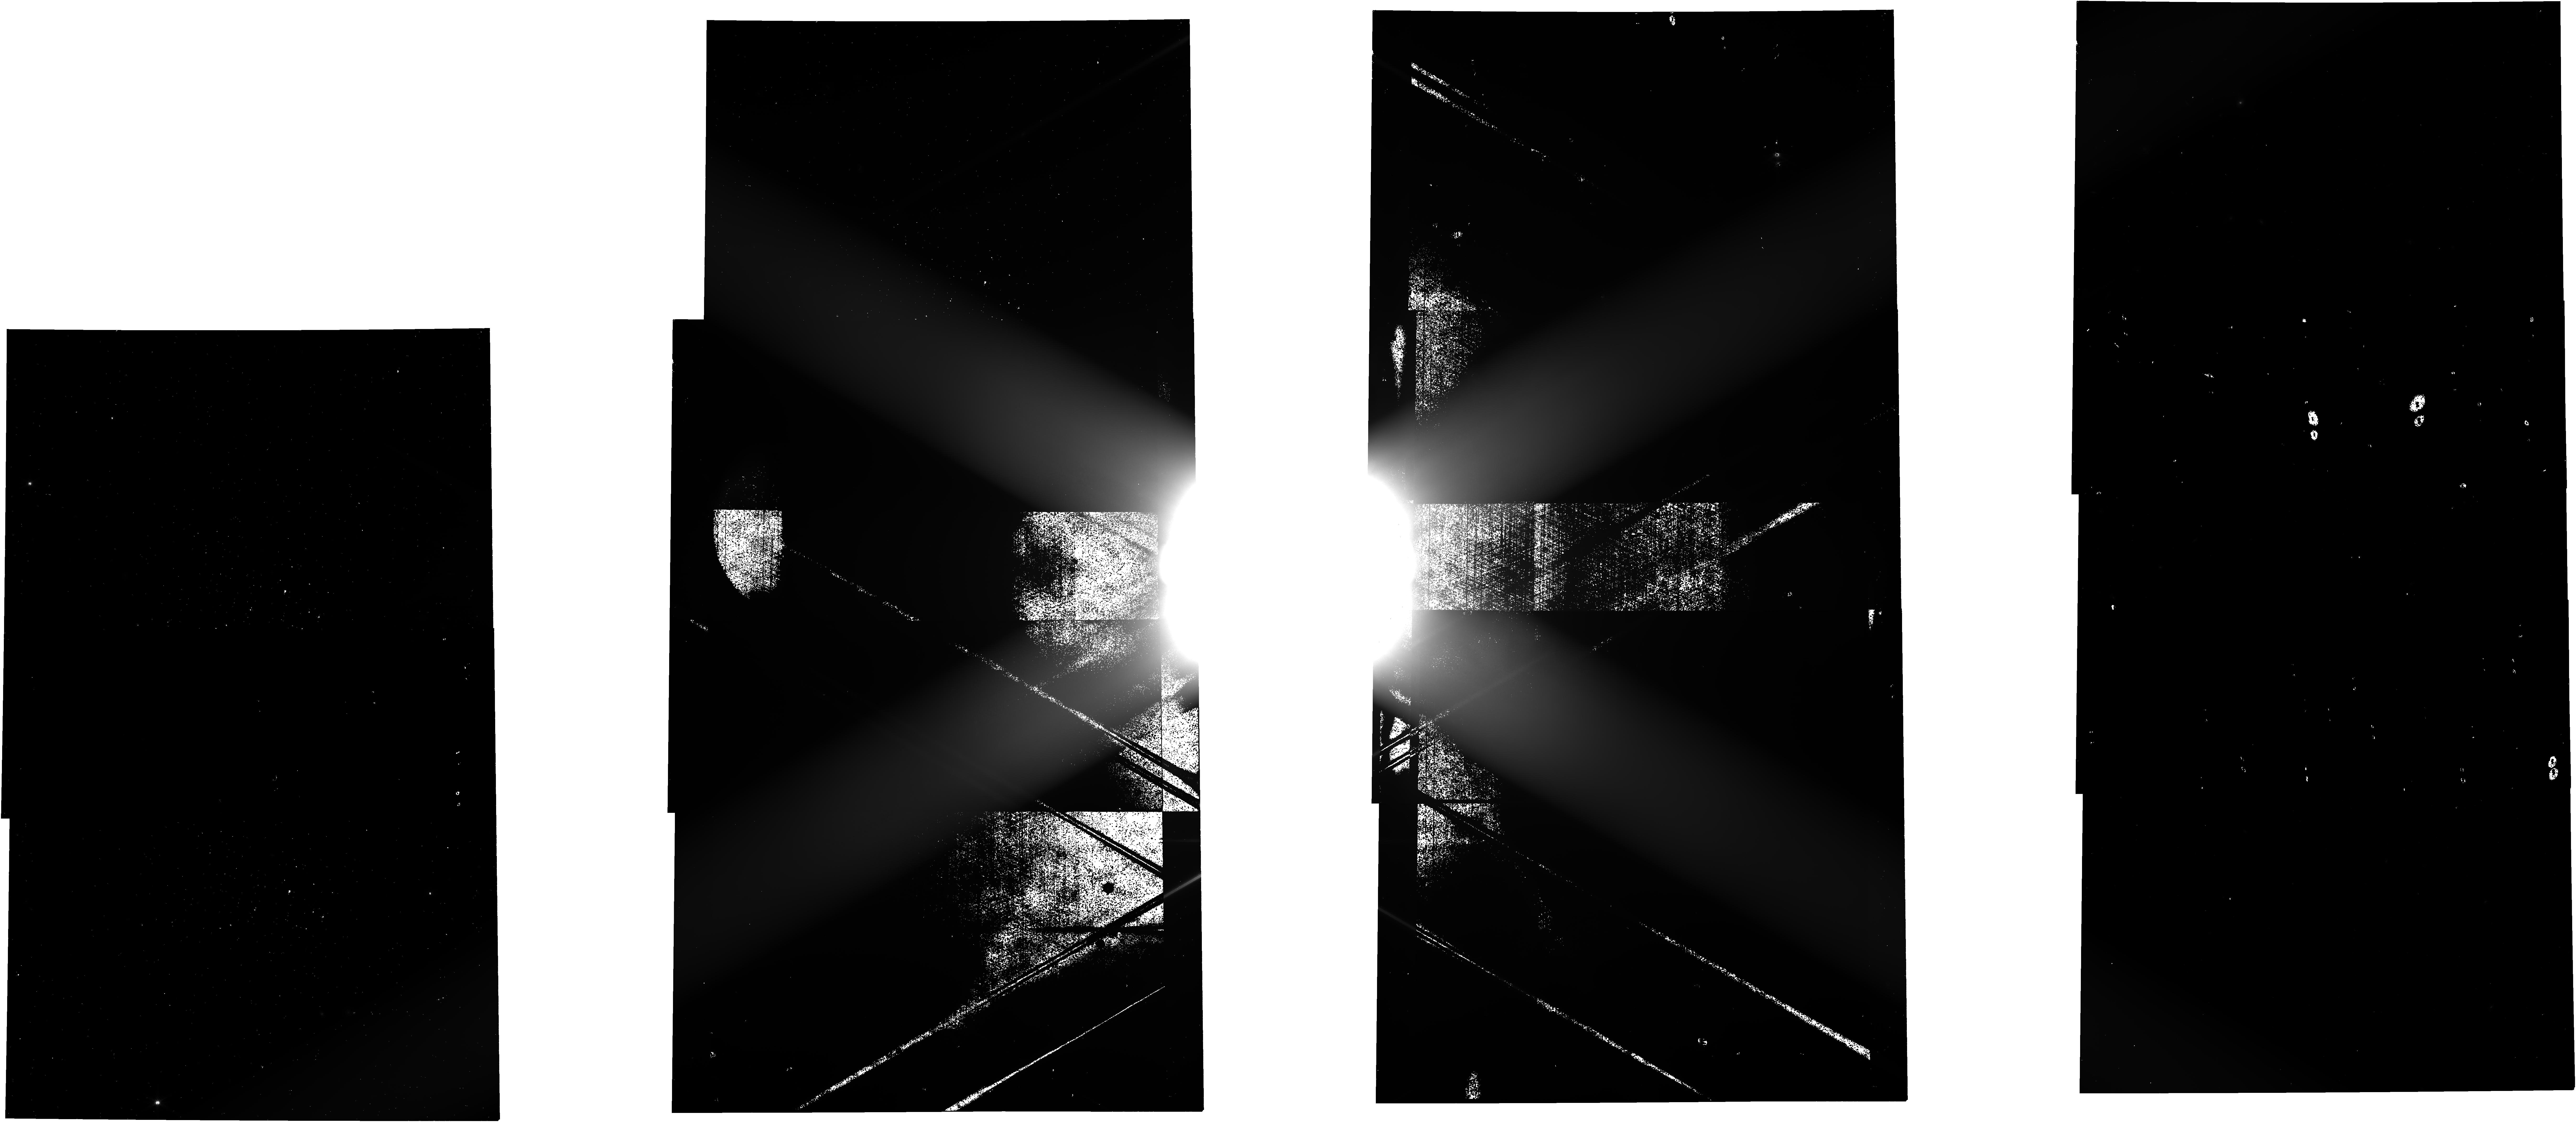
Target: JUPITER
Instrument: NIRCAM
Filter: F277W
Exposure: 26 min
Observation ID: jw01022-o009_t001_nircam_clear-f277w

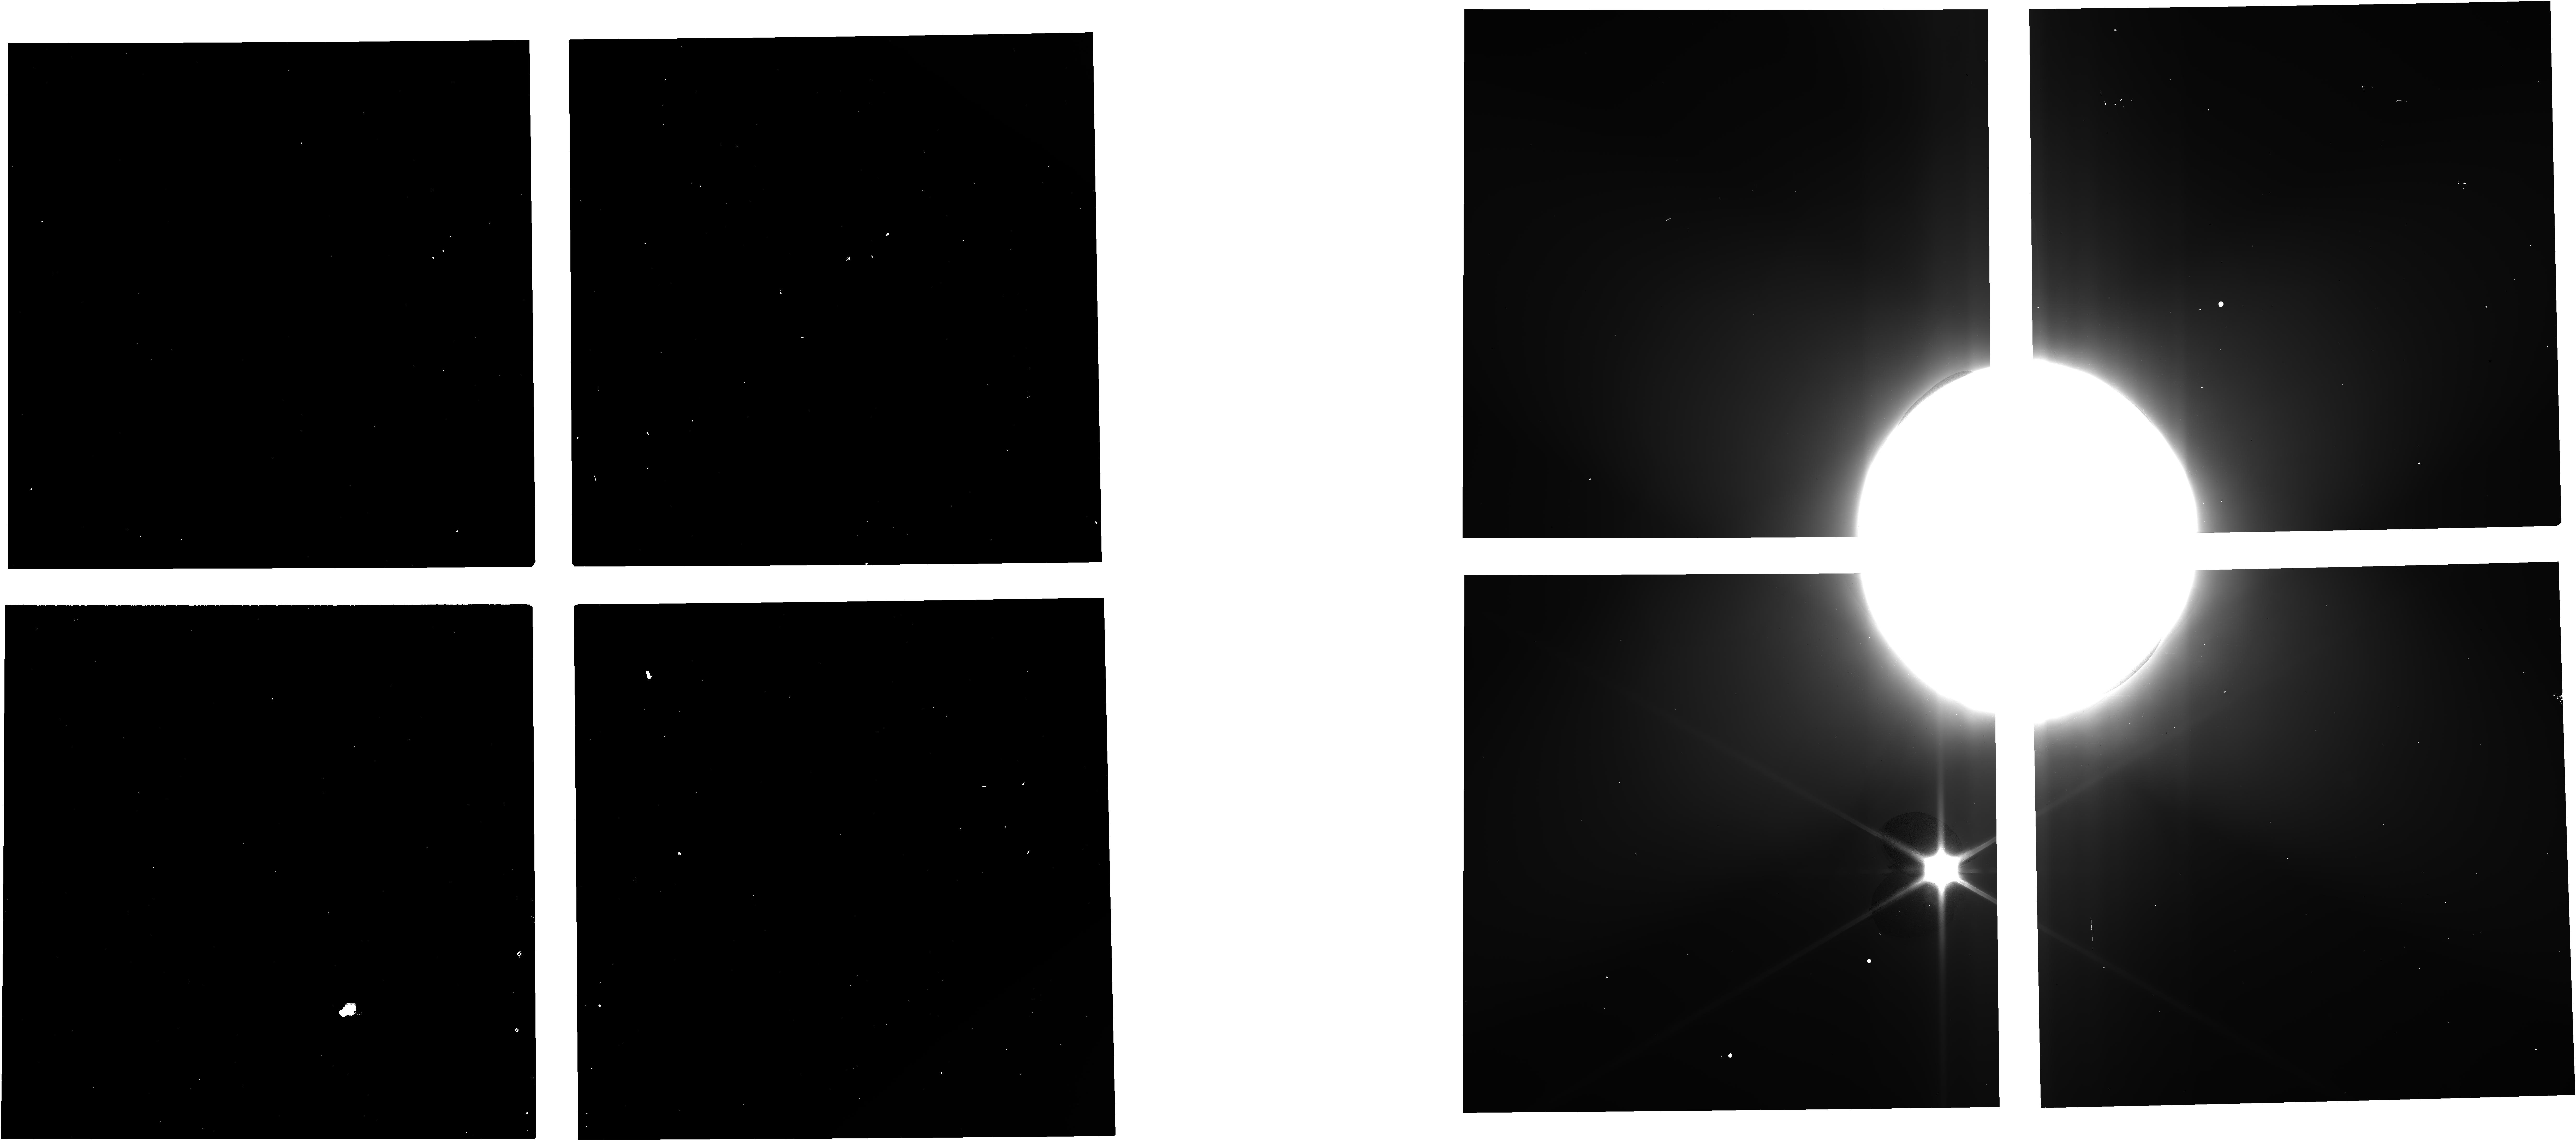
Target: JUPITER
Instrument: NIRCAM
Filter: F140M
Exposure: 3 min
Observation ID: jw01022-o011_t001_nircam_clear-f140m

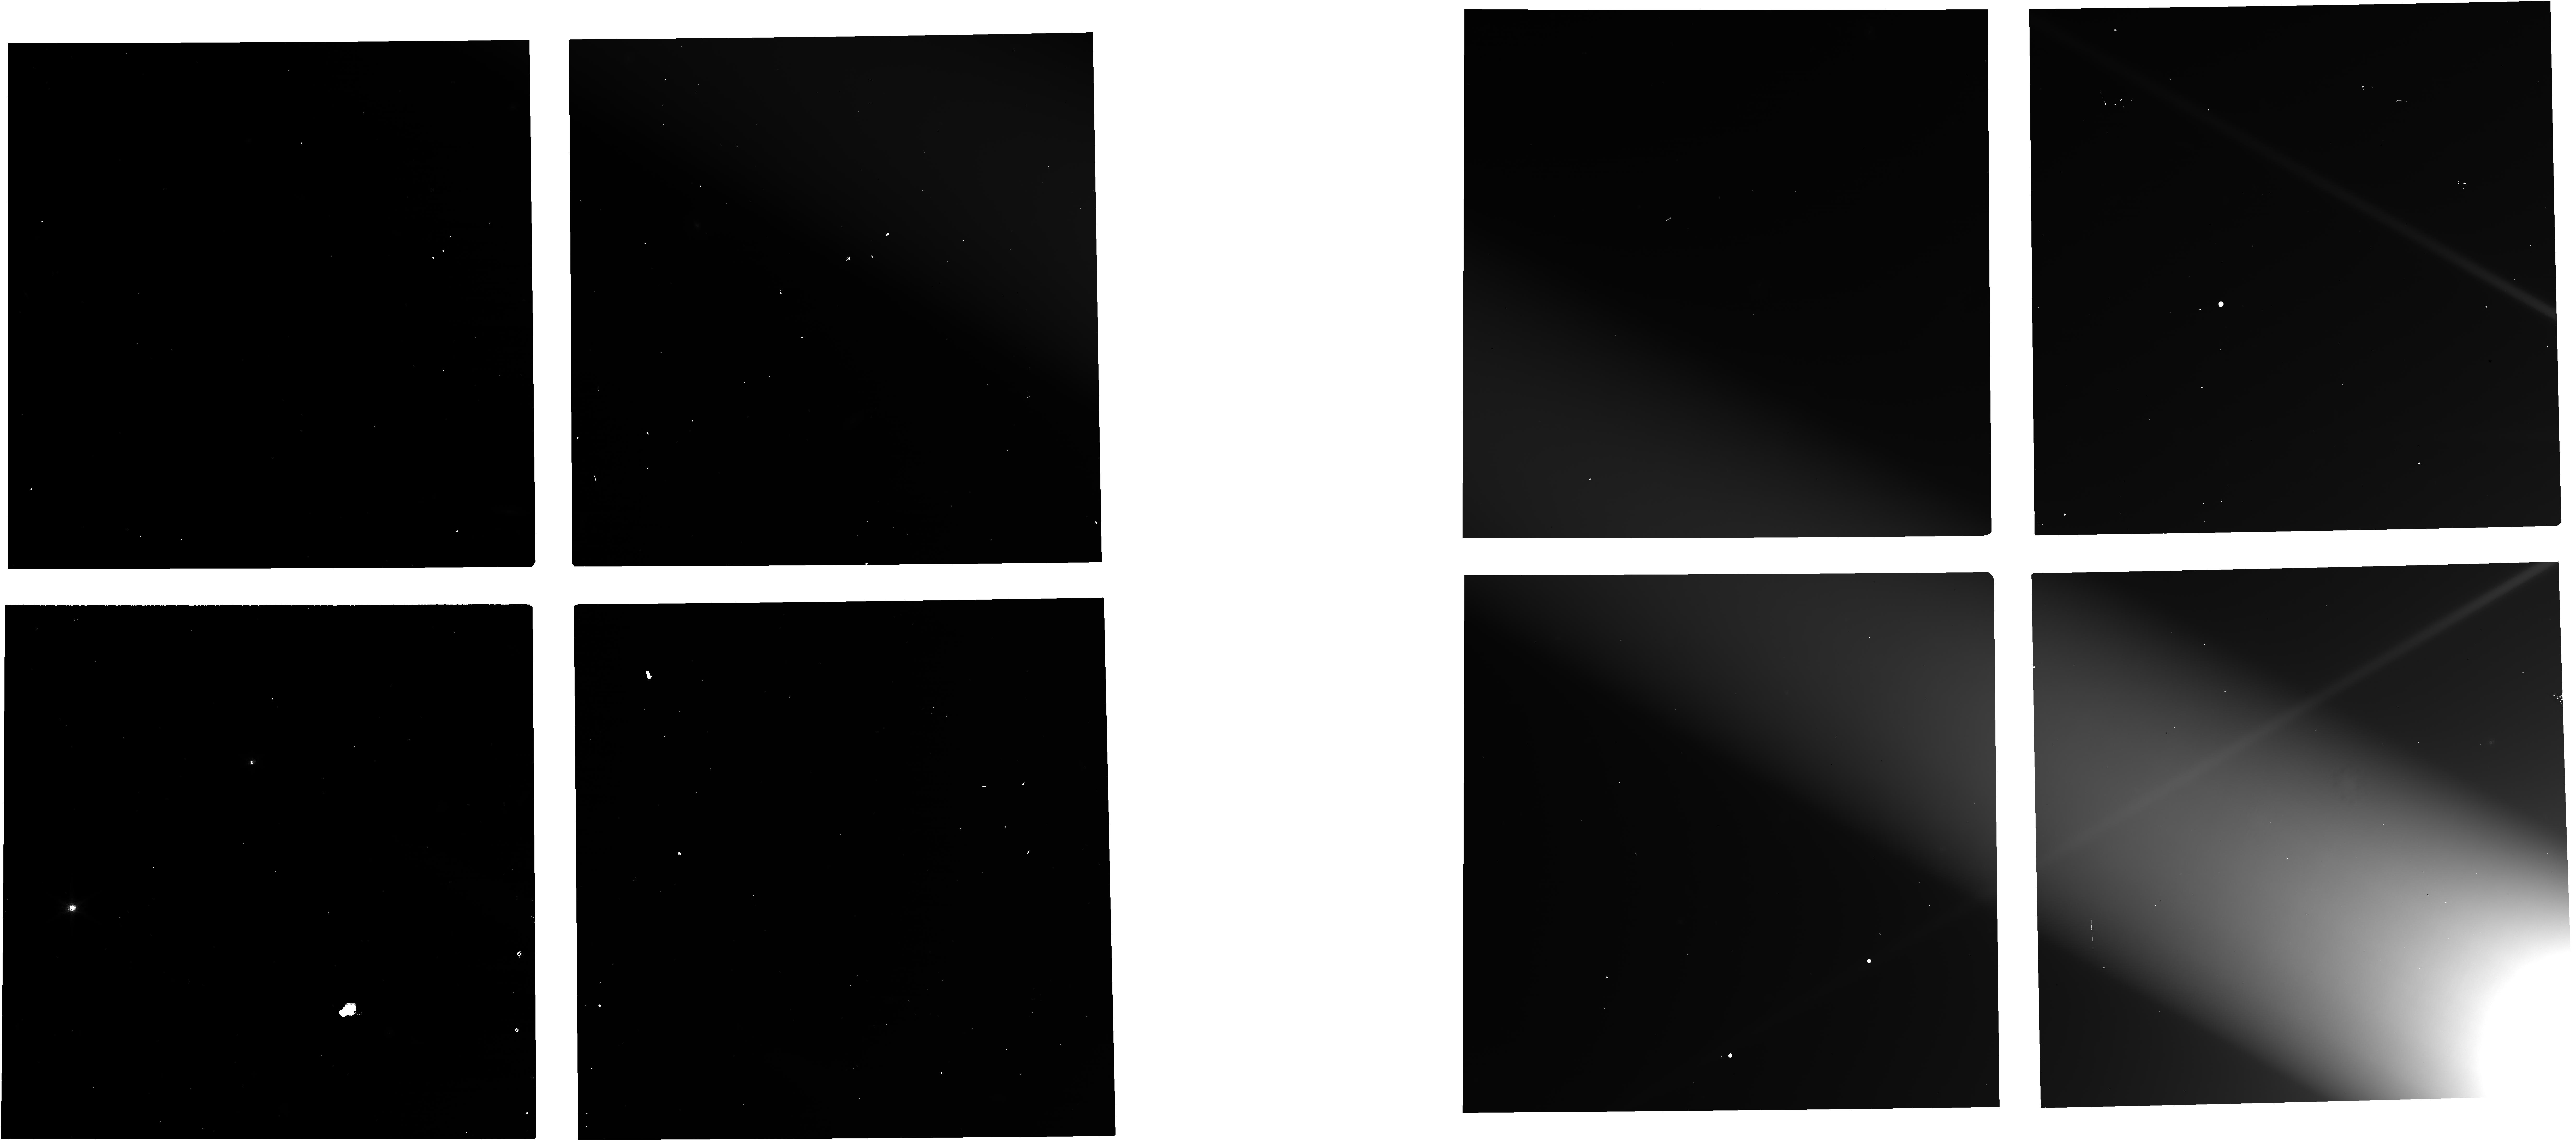
Target: JUPITER
Instrument: NIRCAM
Filter: F150W
Exposure: 3 min
Observation ID: jw01022-o099_t001_nircam_clear-f150w

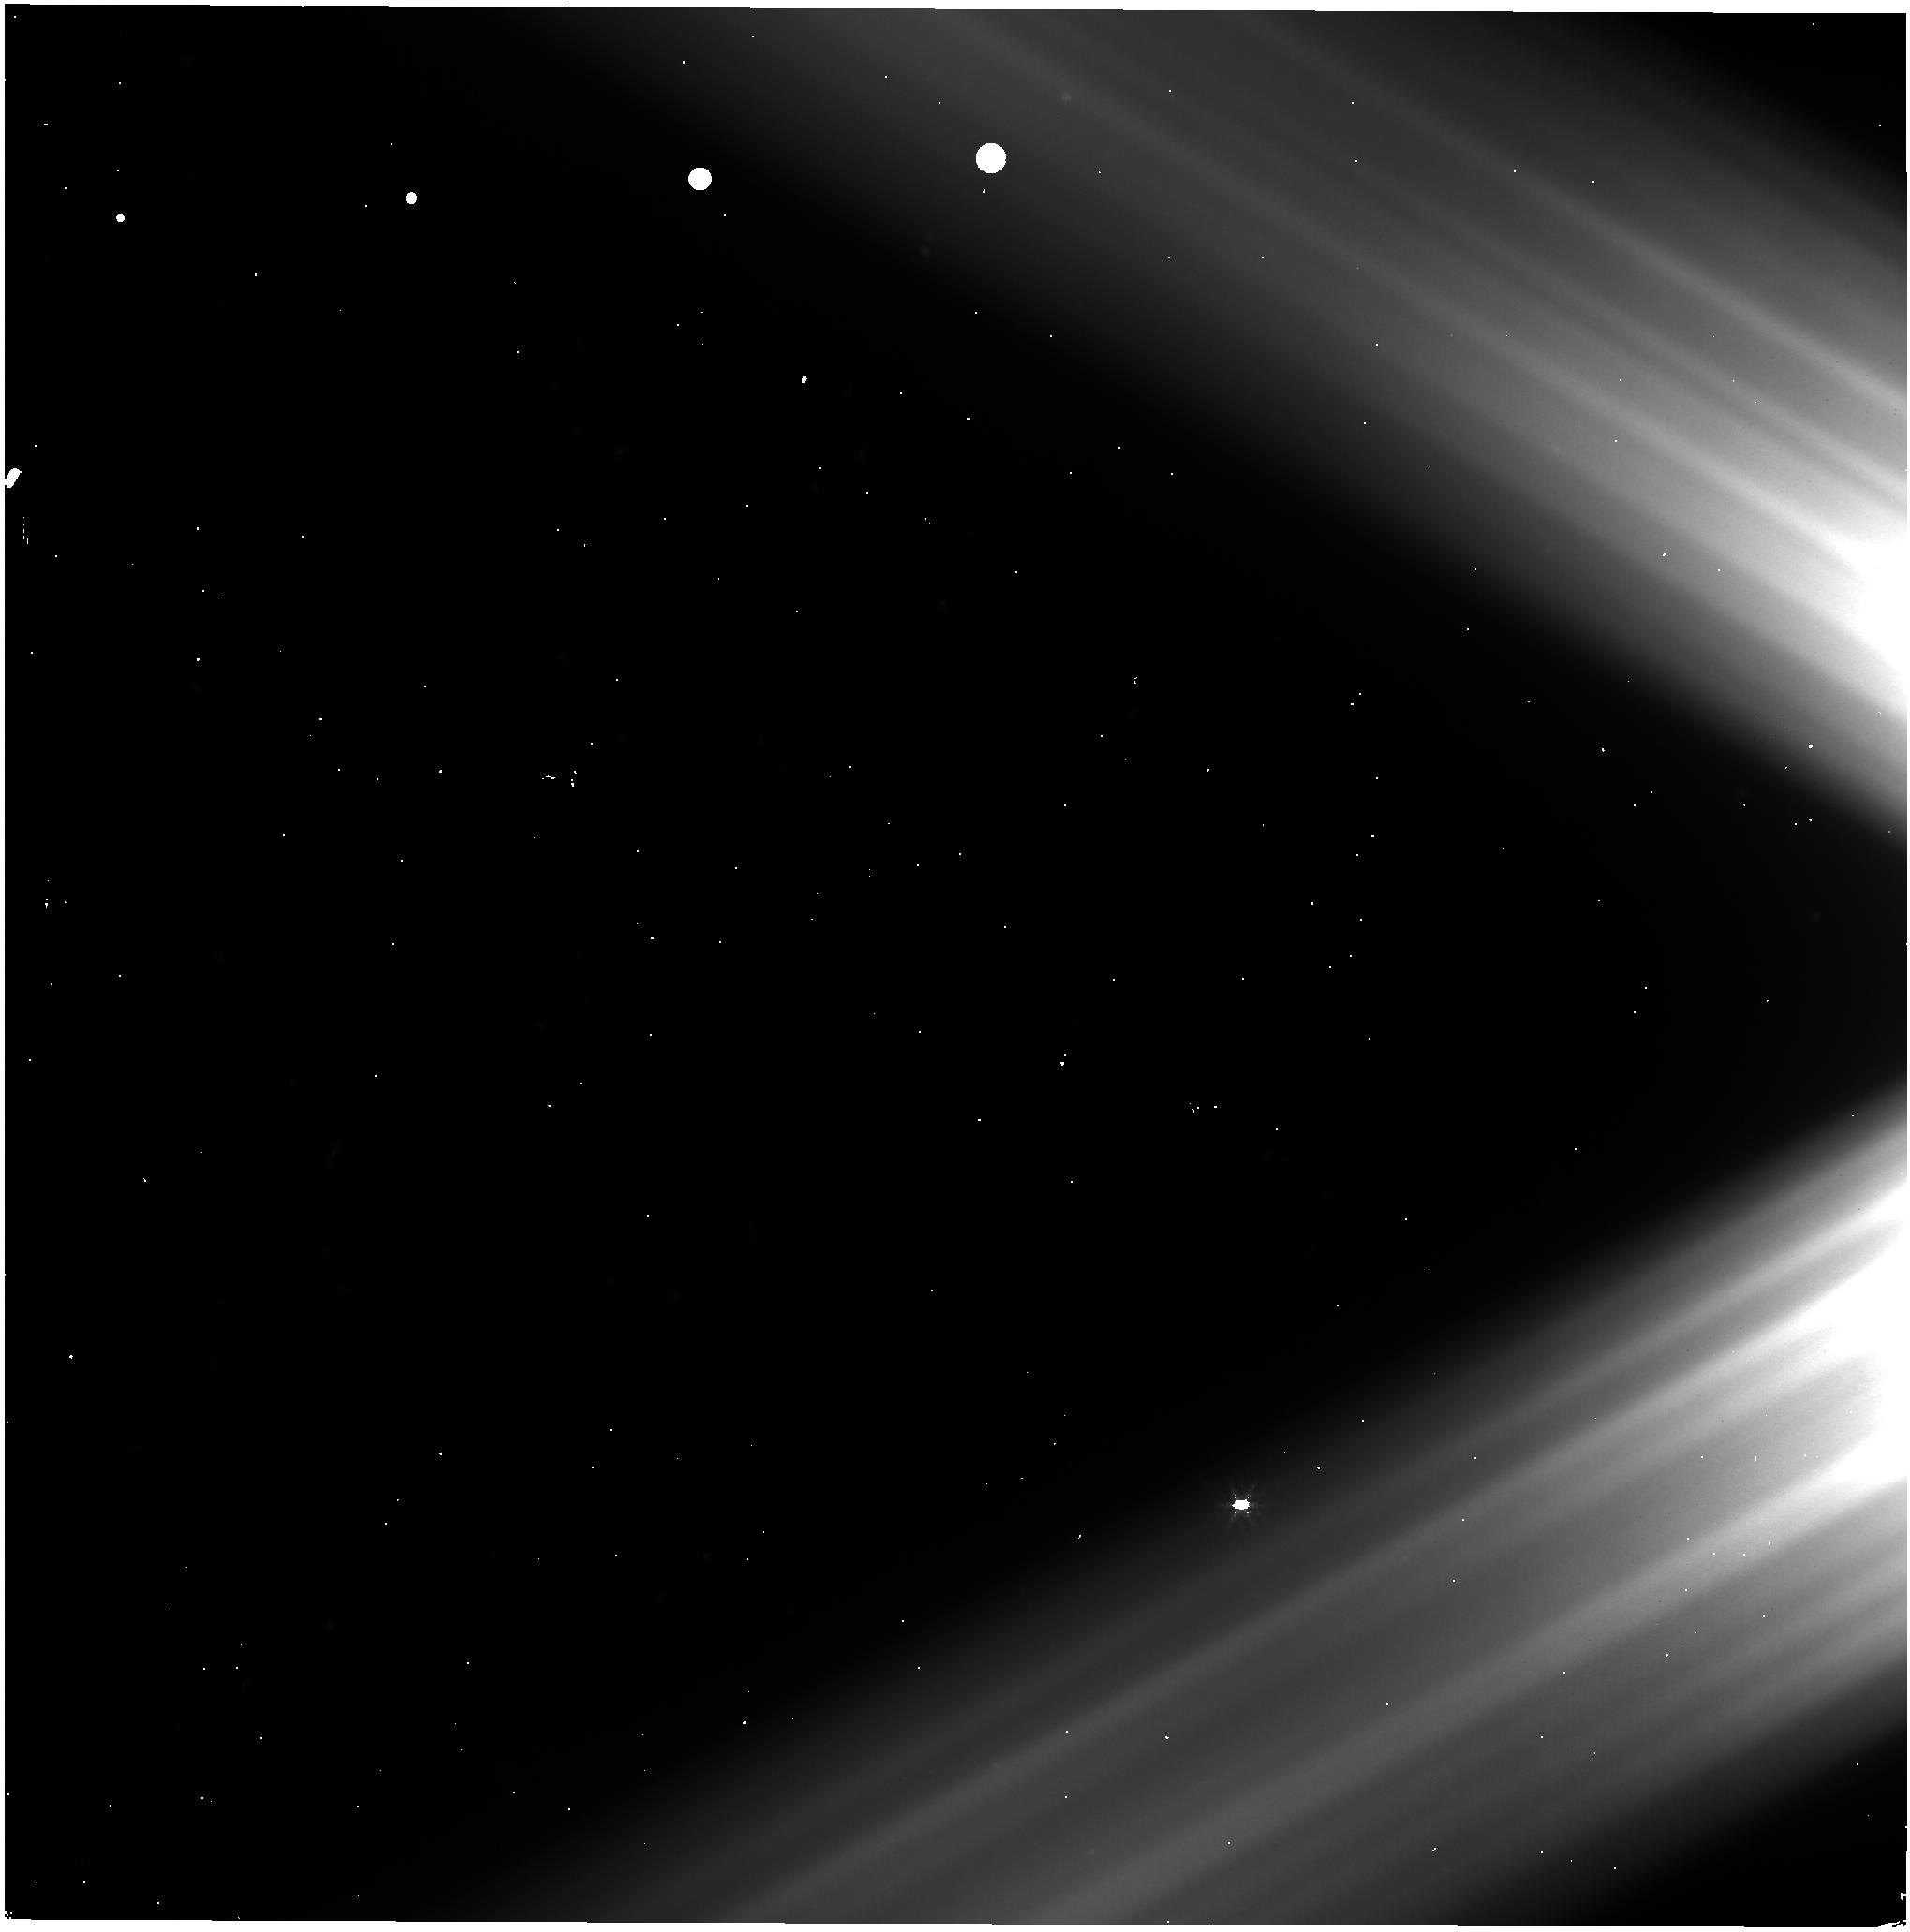
Target: JUPITER
Instrument: NIRISS
Filter: F480M
Exposure: 2 min
Observation ID: jw01022-o028_t001_niriss_clearp-f480m

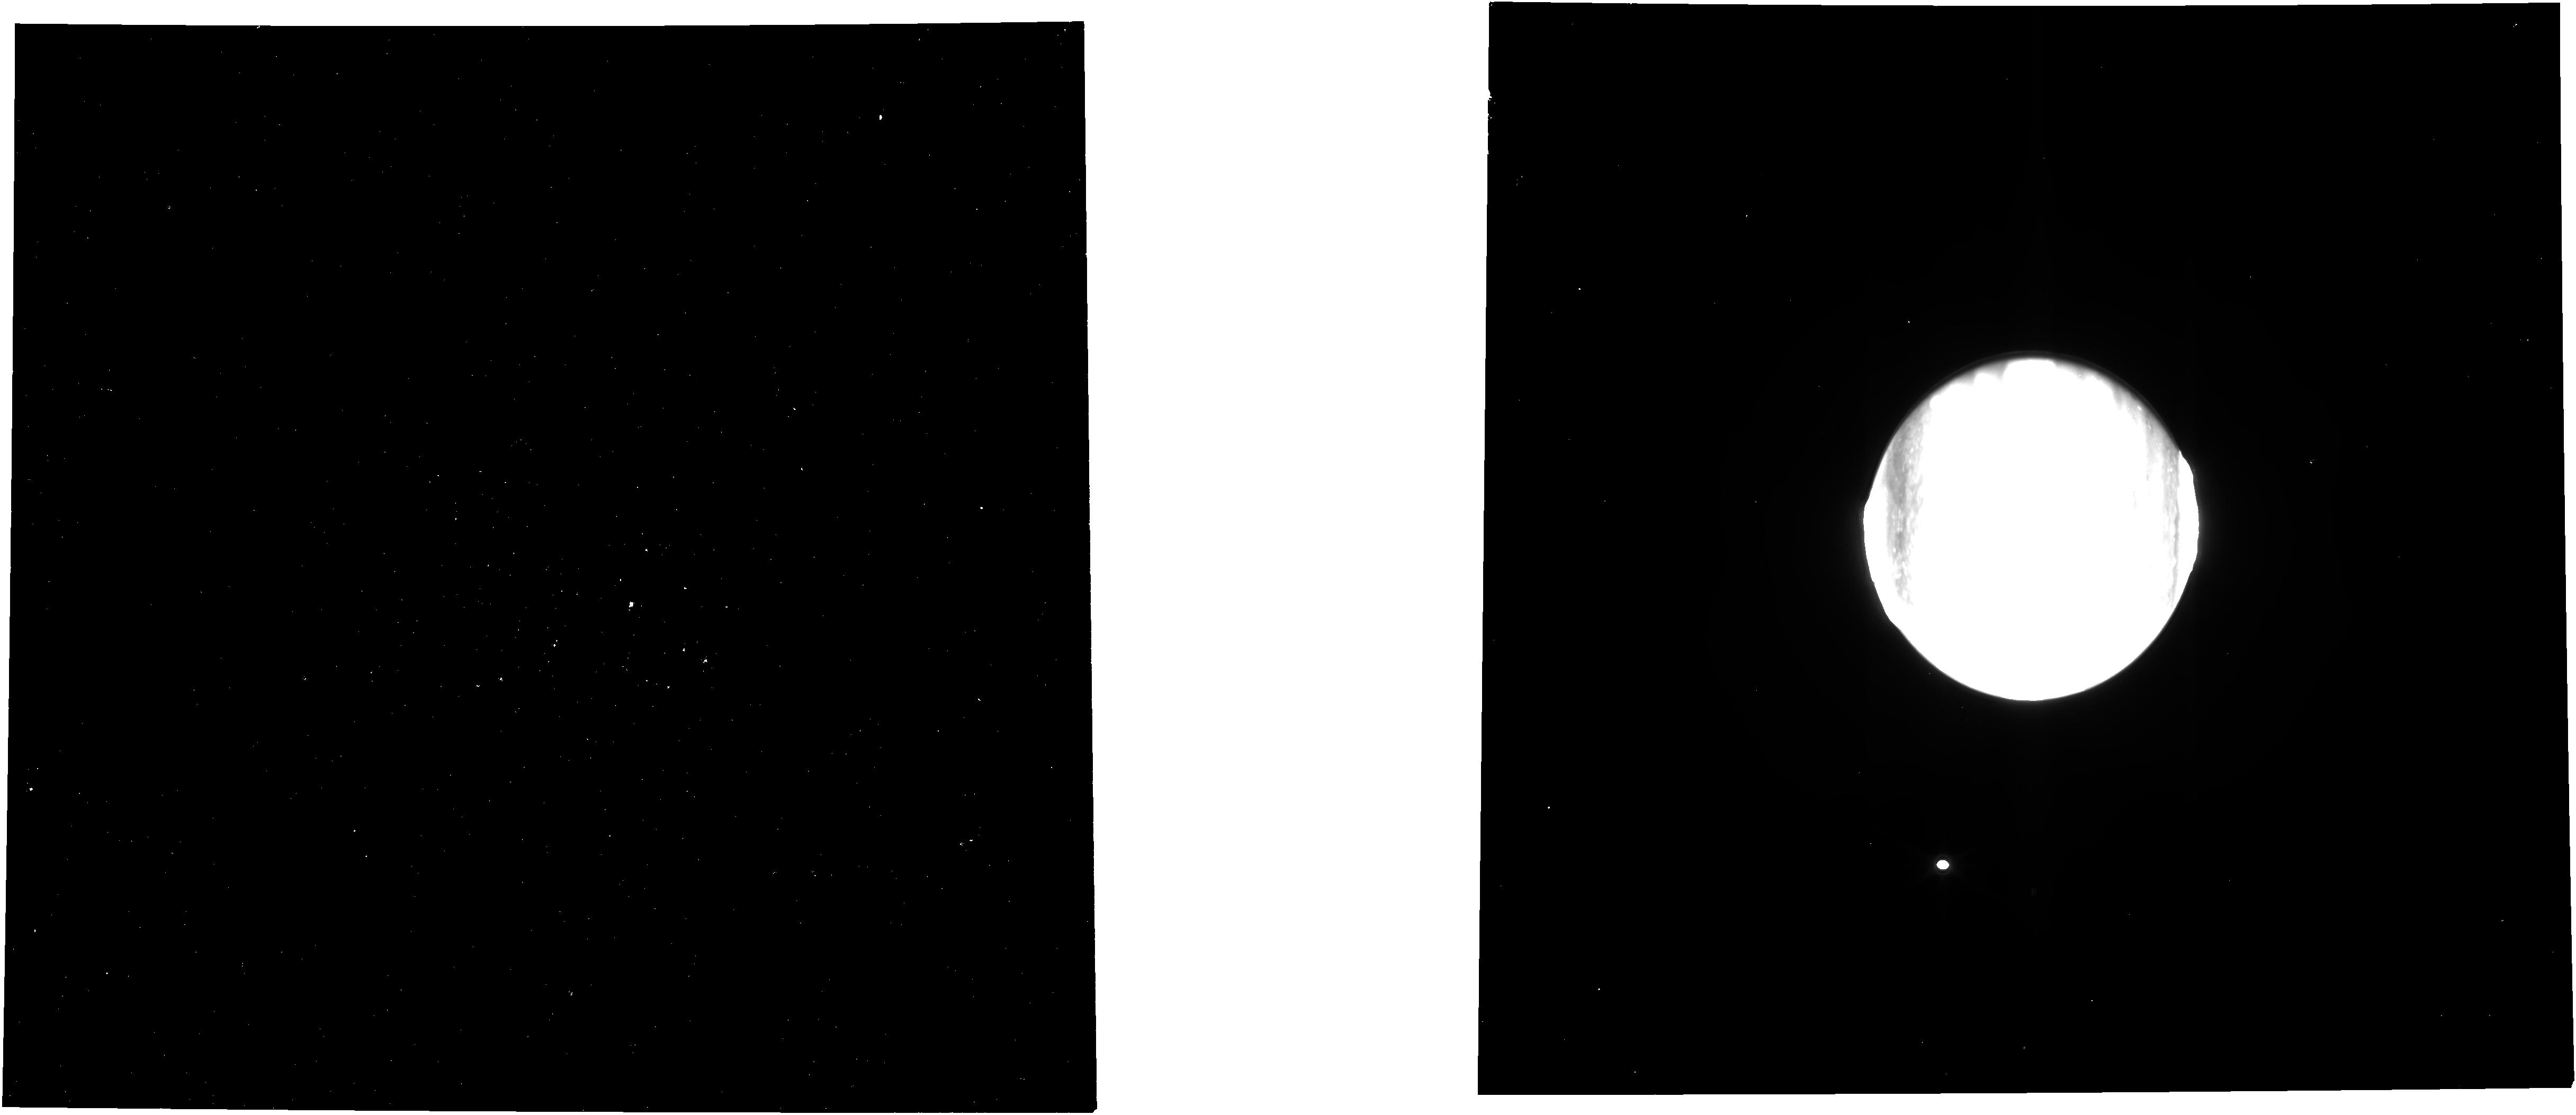
Target: JUPITER
Instrument: NIRCAM
Filter: F356W
Exposure: 3 min
Observation ID: jw01022-o011_t001_nircam_clear-f356w

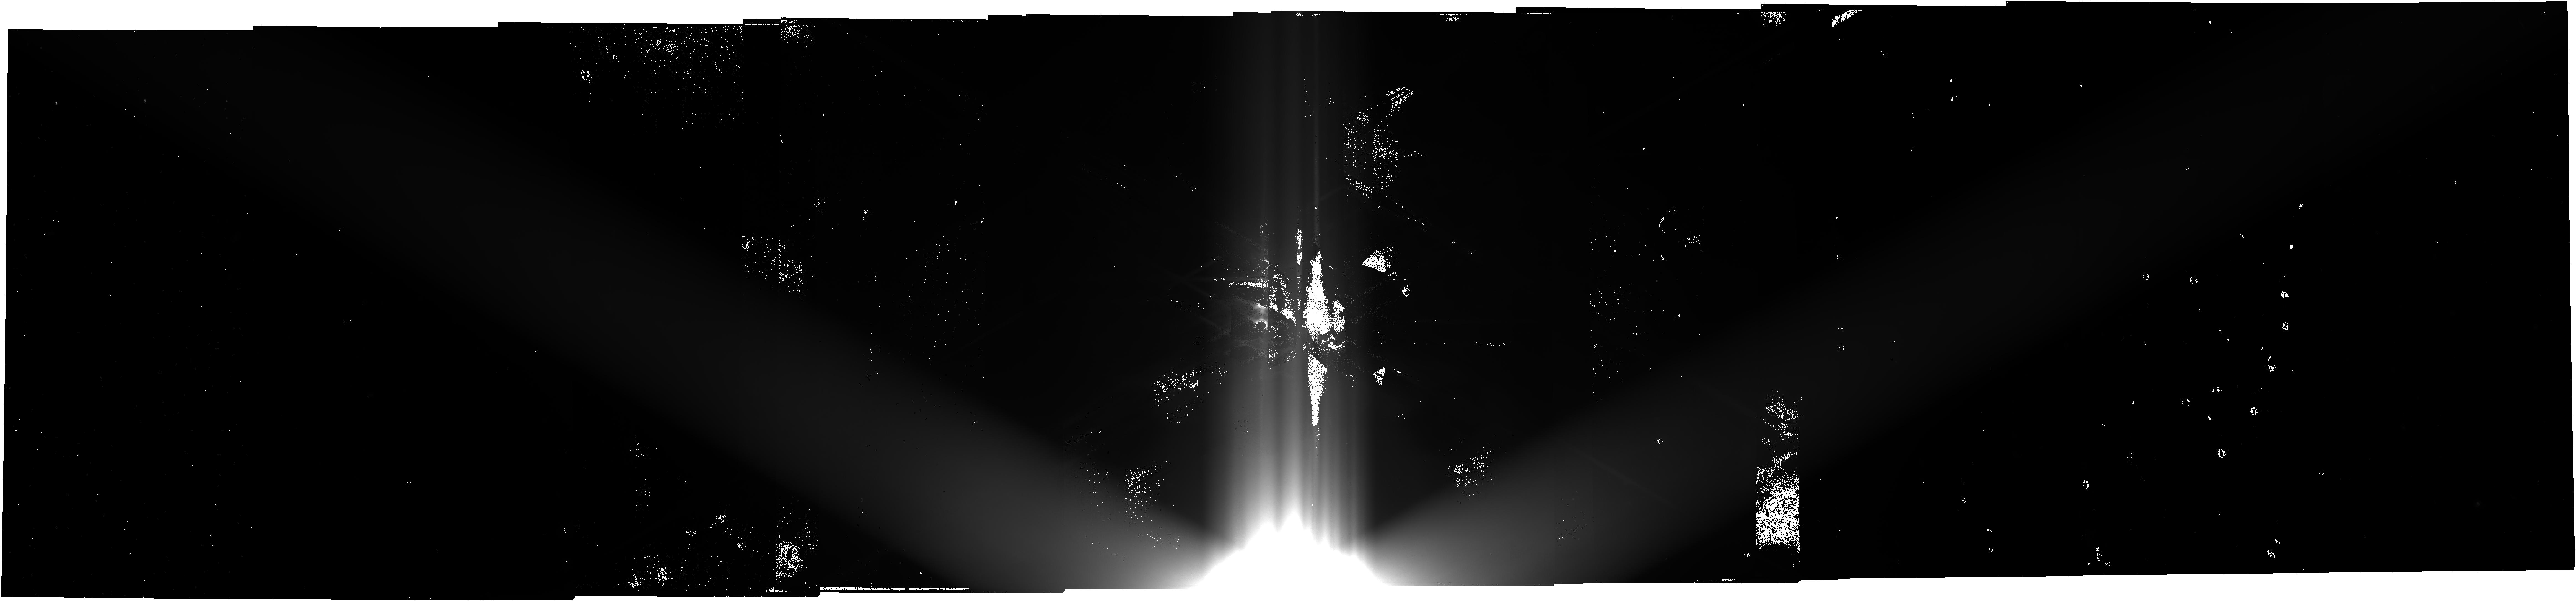
Target: JUPITER
Instrument: NIRCAM
Filter: F277W
Exposure: 19 min
Observation ID: jw01022-o008_t001_nircam_clear-f277w

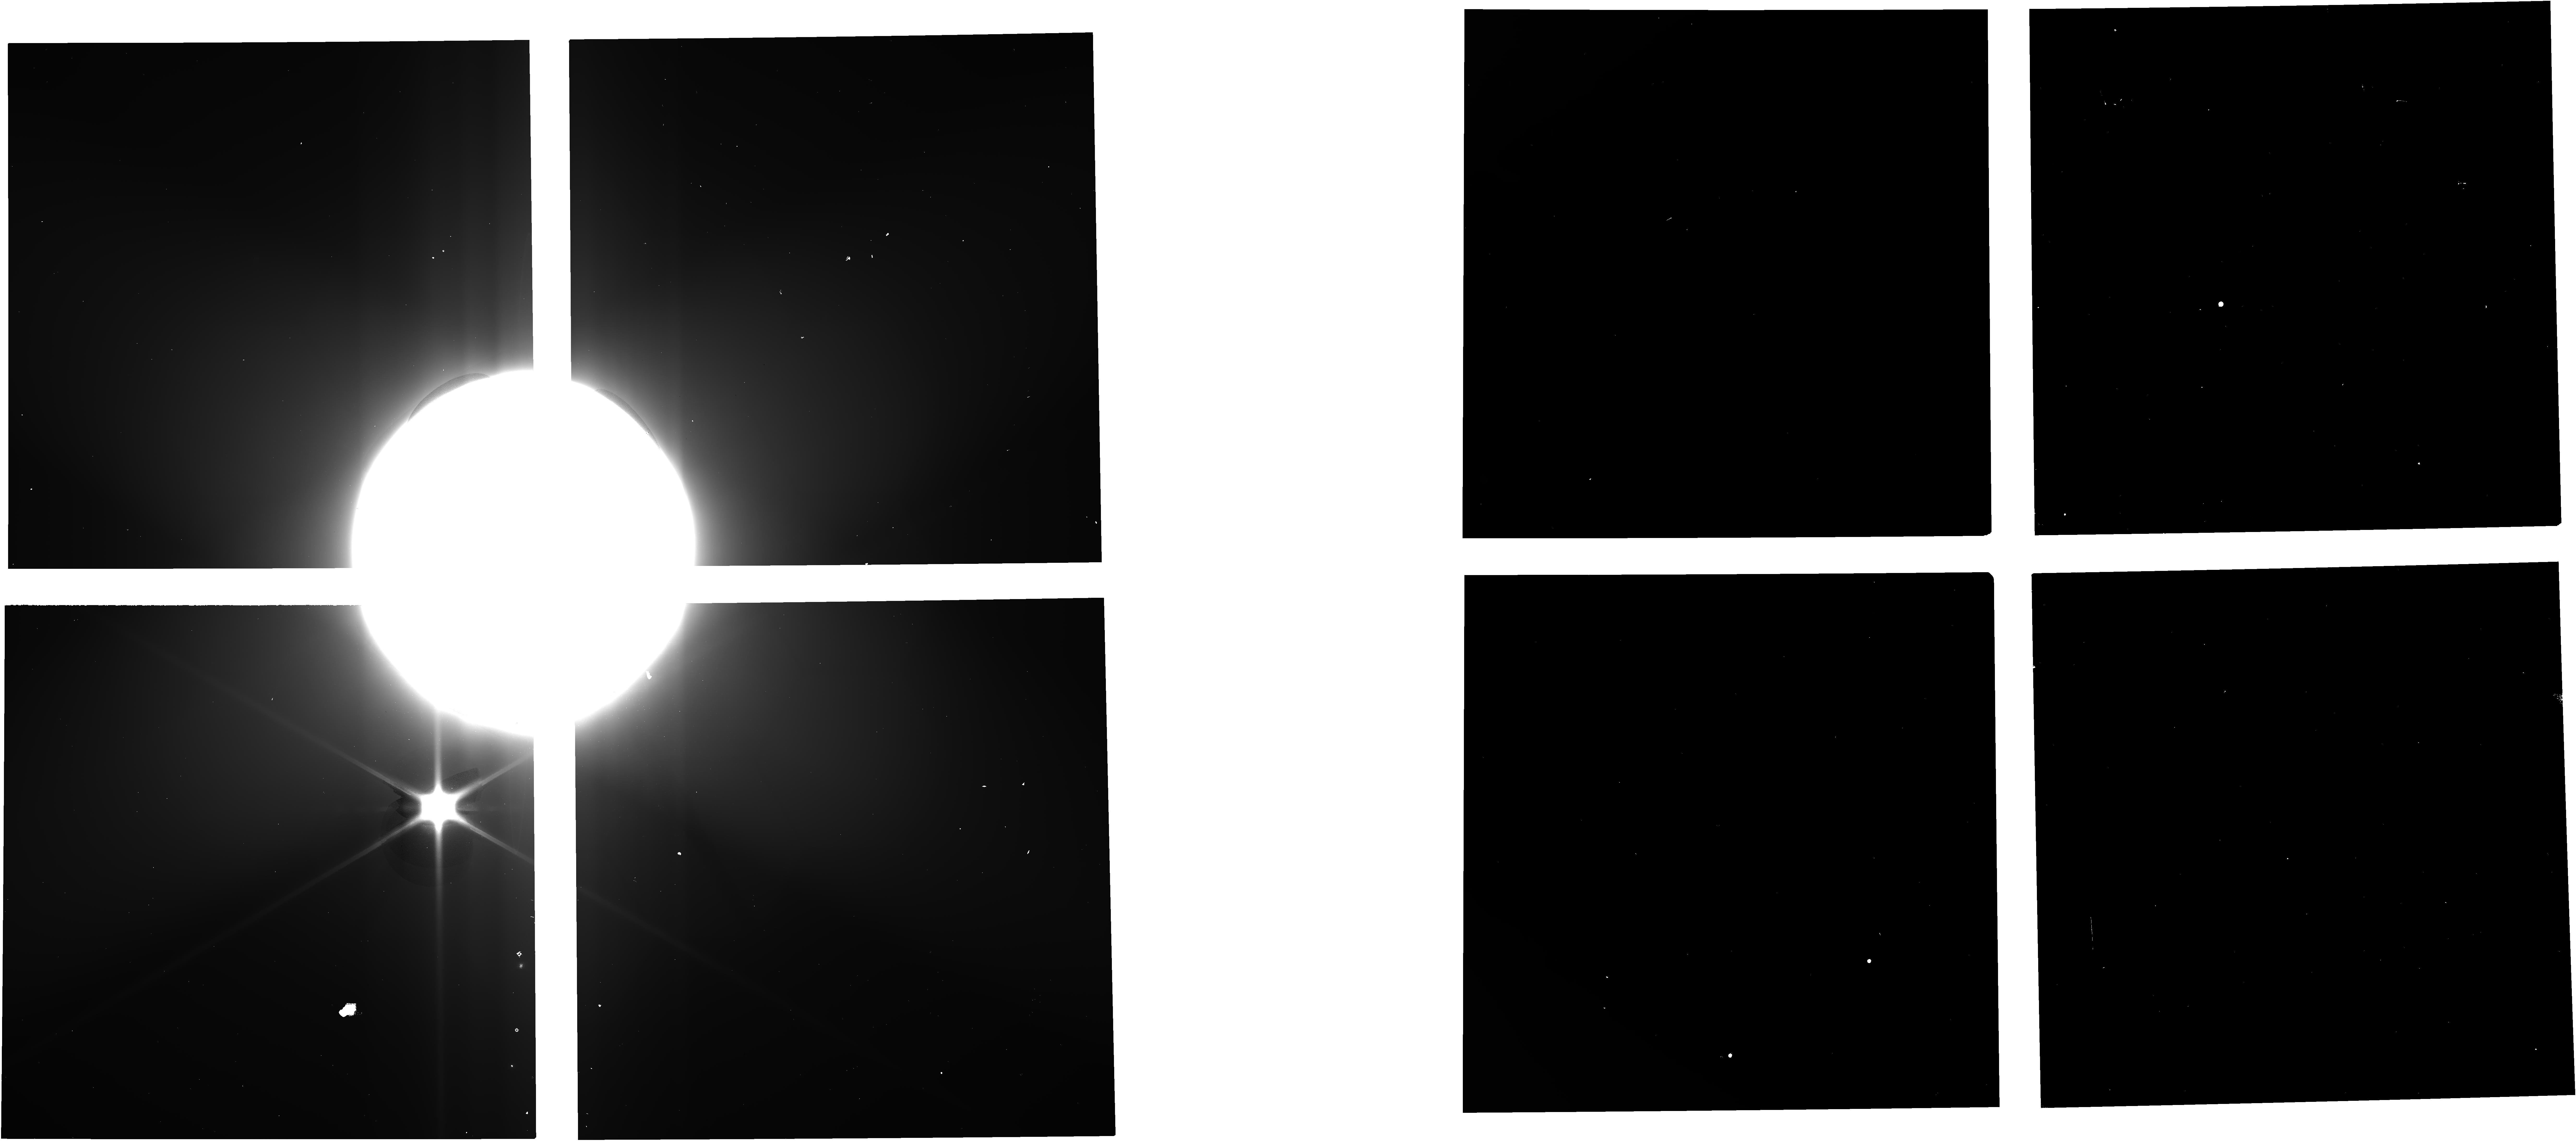
Target: JUPITER
Instrument: NIRCAM
Filter: F140M
Exposure: 3 min
Observation ID: jw01022-o010_t001_nircam_clear-f140m

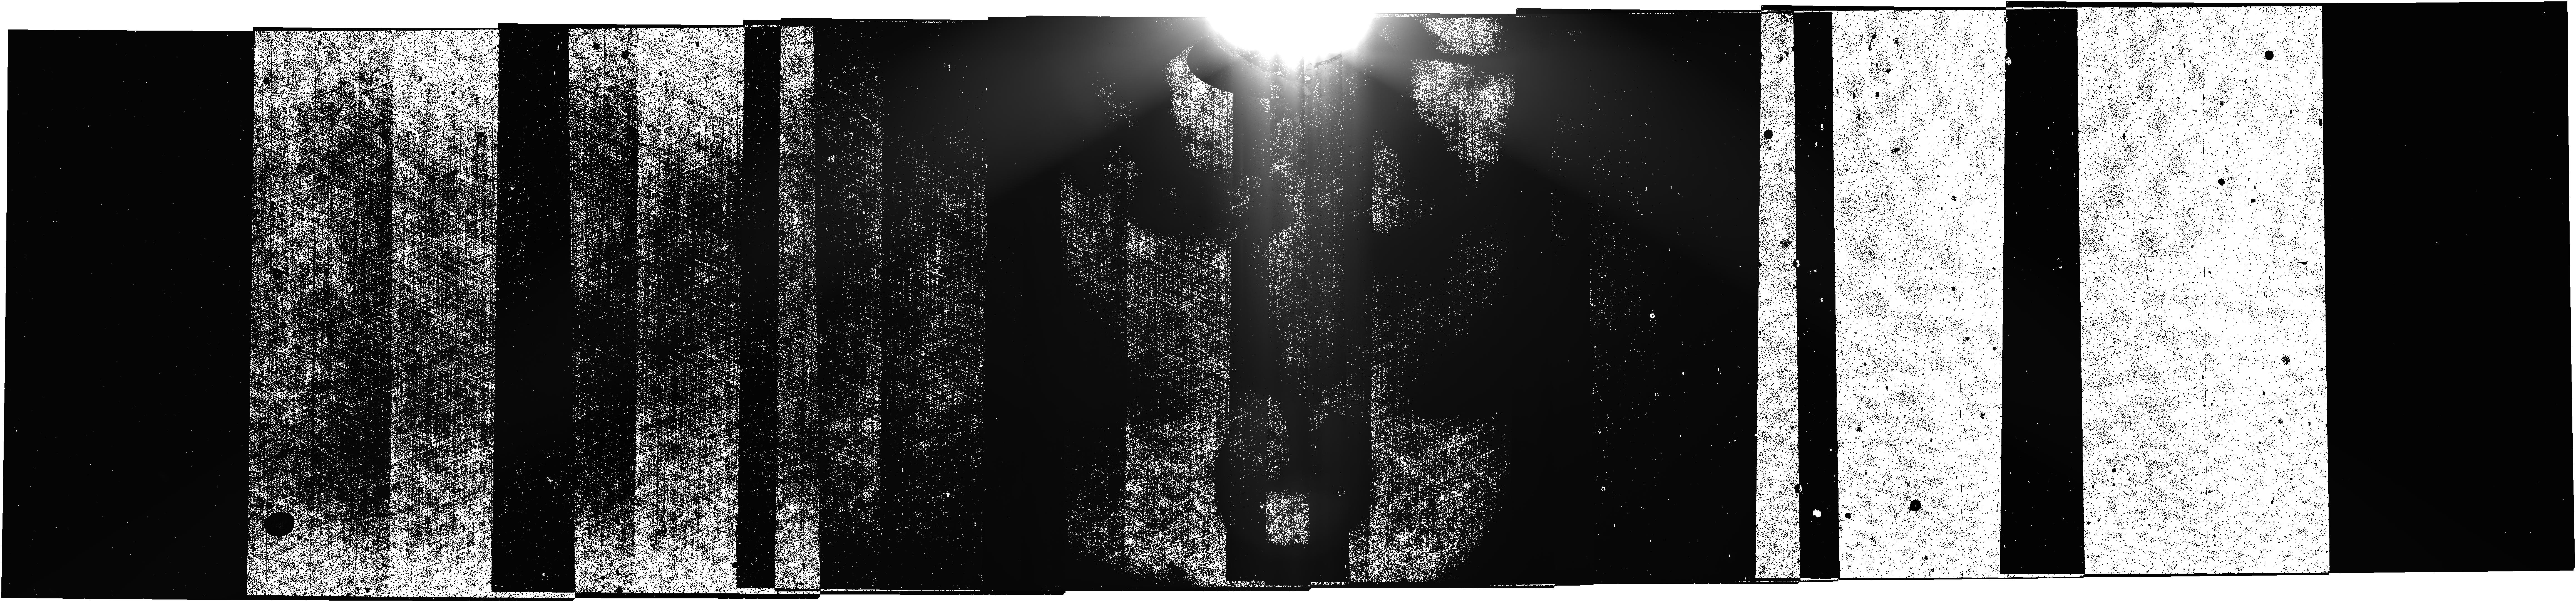
Target: JUPITER
Instrument: NIRCAM
Filter: F277W
Exposure: 19 min
Observation ID: jw01022-o007_t001_nircam_clear-f277w

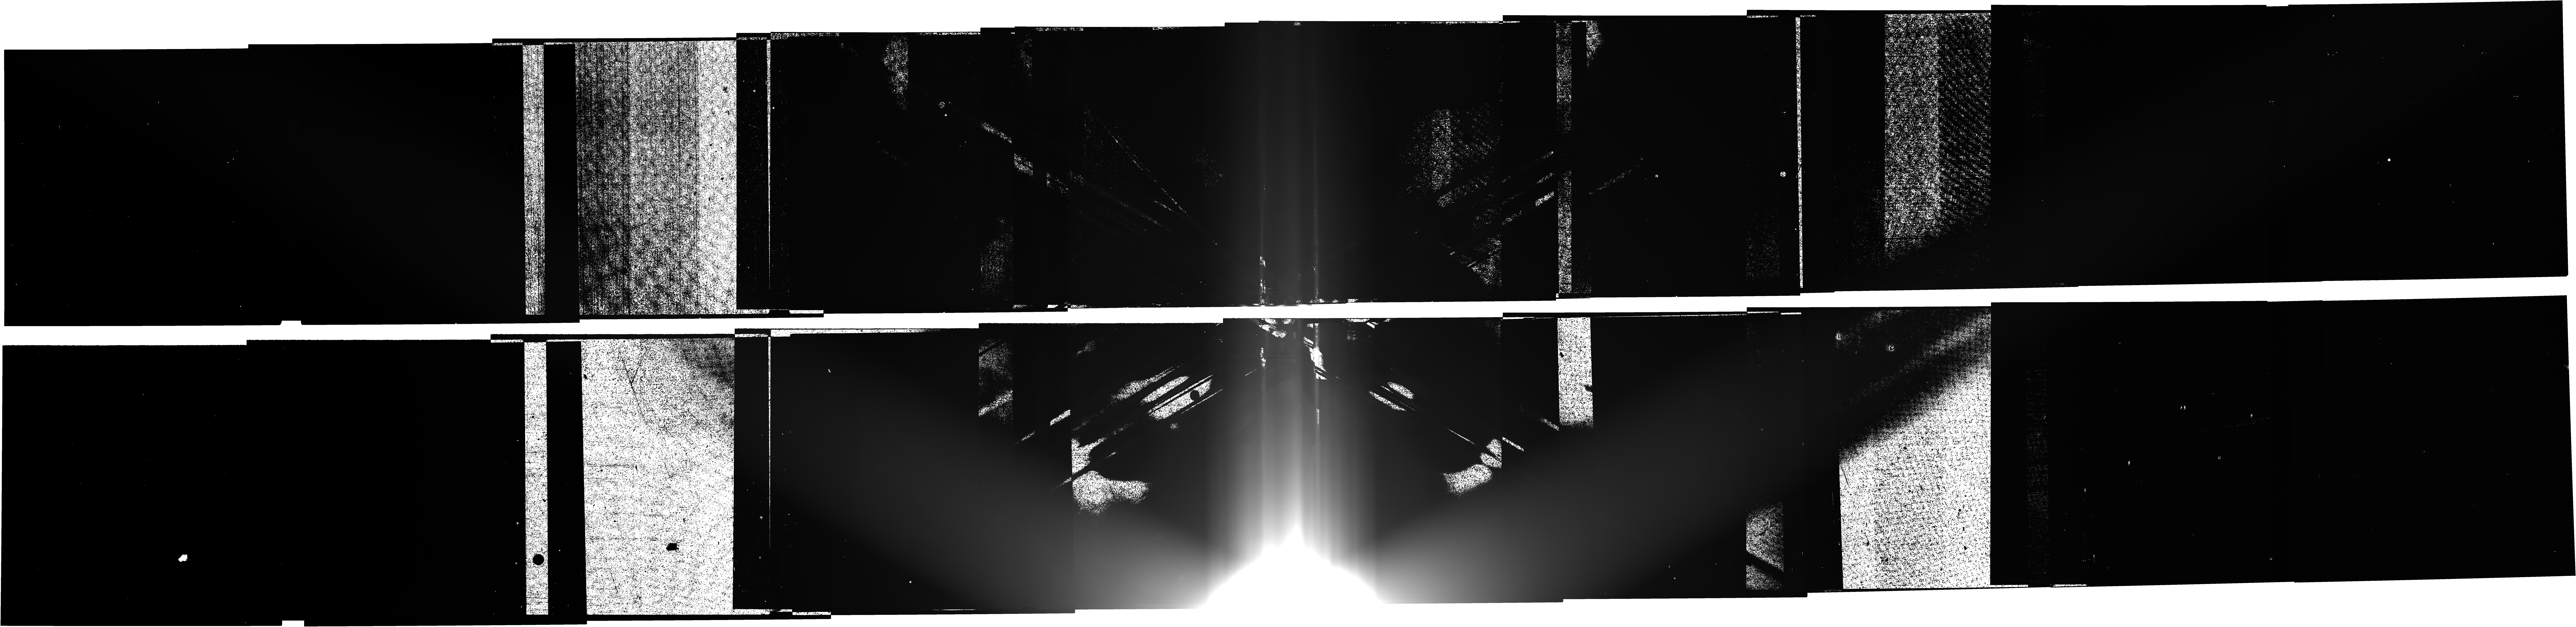
Target: JUPITER
Instrument: NIRCAM
Filter: F150W
Exposure: 19 min
Observation ID: jw01022-o008_t001_nircam_clear-f150w

CAR FGS-017 Straylight for Moving Targets (All SIs) (PI: Stansberry, John A.)

**Note to the PCs: As per the CAR document, the observations should be prepared with the "keep-out radius" check disabled. This check is performed to make sure that Mars, Jupiter, and Saturn are not in the FGS FOV, but in this particular instance having a bright target in the FGS FOV is part of the test. Repressing the check may result in failed observations, but that is part of what we are trying to test.** FGS ID and ACQ Checkout --------------------- These observations are intended to show that FGS can ID guide stars in fields near a bright planet, and then guide on them. Due to the JWST focal plane layout, with FGS on the -V3 side of the NIRCam FOVs, there are a range of potential offsets of the planet relative to the FGS that could be relevant for science. To verify that FGS can acquire guide stars over that full range, a series of NIRCam exposures will be collected with a planet at 5 positions in V3, starting ~centered in Module A of NIRCam and progressing to the -V3 side. A 6th observation in this sequence places the planet IN one of the guiders. Only guide stars that are ALSO in that guider should be chosen as candidates when the visits files are created. Either guider can be used for this observation - the Offset special requirement currently implemented places the planet in FGS-2. Depending on the success of FGS operations during the above sequence, the observations of scattered light in the second part of this activity may need to be replanned to avoid or minimize guiding problems. Scattered Light Characterization in NIRCam ---------------------------------- A series of mosaic observations are used to move a bright planetary target along each edge of the NIRCam FOV, just outside the detectors. In terms of FGS operations, the scan along the -V3 edge is the most challenging (the planet will be very close to the FGS FOVs). Parts of the V2 edge scans may also be challenging as those mosaics also include a few positions where the planet will be very close to the FGS FOV. Scattered Light Characterization in NIRSpec ---------------------------------- Using the IFU template, place the giant planet in each of the MSA quadrants and in the center of the quadrants. This mimics observing a giant planet satellite in the IFU. The observation with the planet in the center of the quadrants also includes a LeakCal. Do not test the giant planet close to the FGS, as that is part of the FGS Acquisition Checkout. Scattered Light Characterization in MIRI ------------------------------- Place the giant planet on each edge and corner of the MIRI imager. The MRS template is used in order to obtain data with all 3 MIRI detectors using simultaneous imaging. In the -V3 direction, move the giant planet from far to near to test scattered light at different distances. Scattered Light Characterization in NIRISS --------------------------------- A giant planet will be placed 2 arcminutes from the center of the NIRISS imager FOV in the +/-V2 and +/-V3 directions. This is the maximum elongation of Io from Jupiter; Io observations with the AMI mode are the only solar system observations currently planned with NIRISS. Other applications that could result in a planet near the NIRISS FOV should be limited. Targets: ------- M35 is included in the proposal for purposes of visualization of the target offset SRs (observations of moving targets can't be visualized in Aladin). Jupiter is the ideal target for these observations, with Saturn as a back-up. Visibility windows during possible commissioning periods are presented below: Jupiter 2021/05/16 - 07/08, 2021/09/30 - 11/21 (~40" diameter) Saturn 2021/05/01 - 06/19, 2021/09/14 - 11/04 (~17" diameter) Exposure times and target offsets: ---------------------------- Exposure times and target offsets have been set assuming Jupiter will be observed. If the observations need to be replanned due to schedule slips the exposures should be adjusted by picking filters where the targets are brighter and/or by increasing exposure times. Offsets are currently best-guess placeholders and will be updated prior to execution. The exact offsets depend on the target chosen and the apparent angular diameter at the time of the observations.